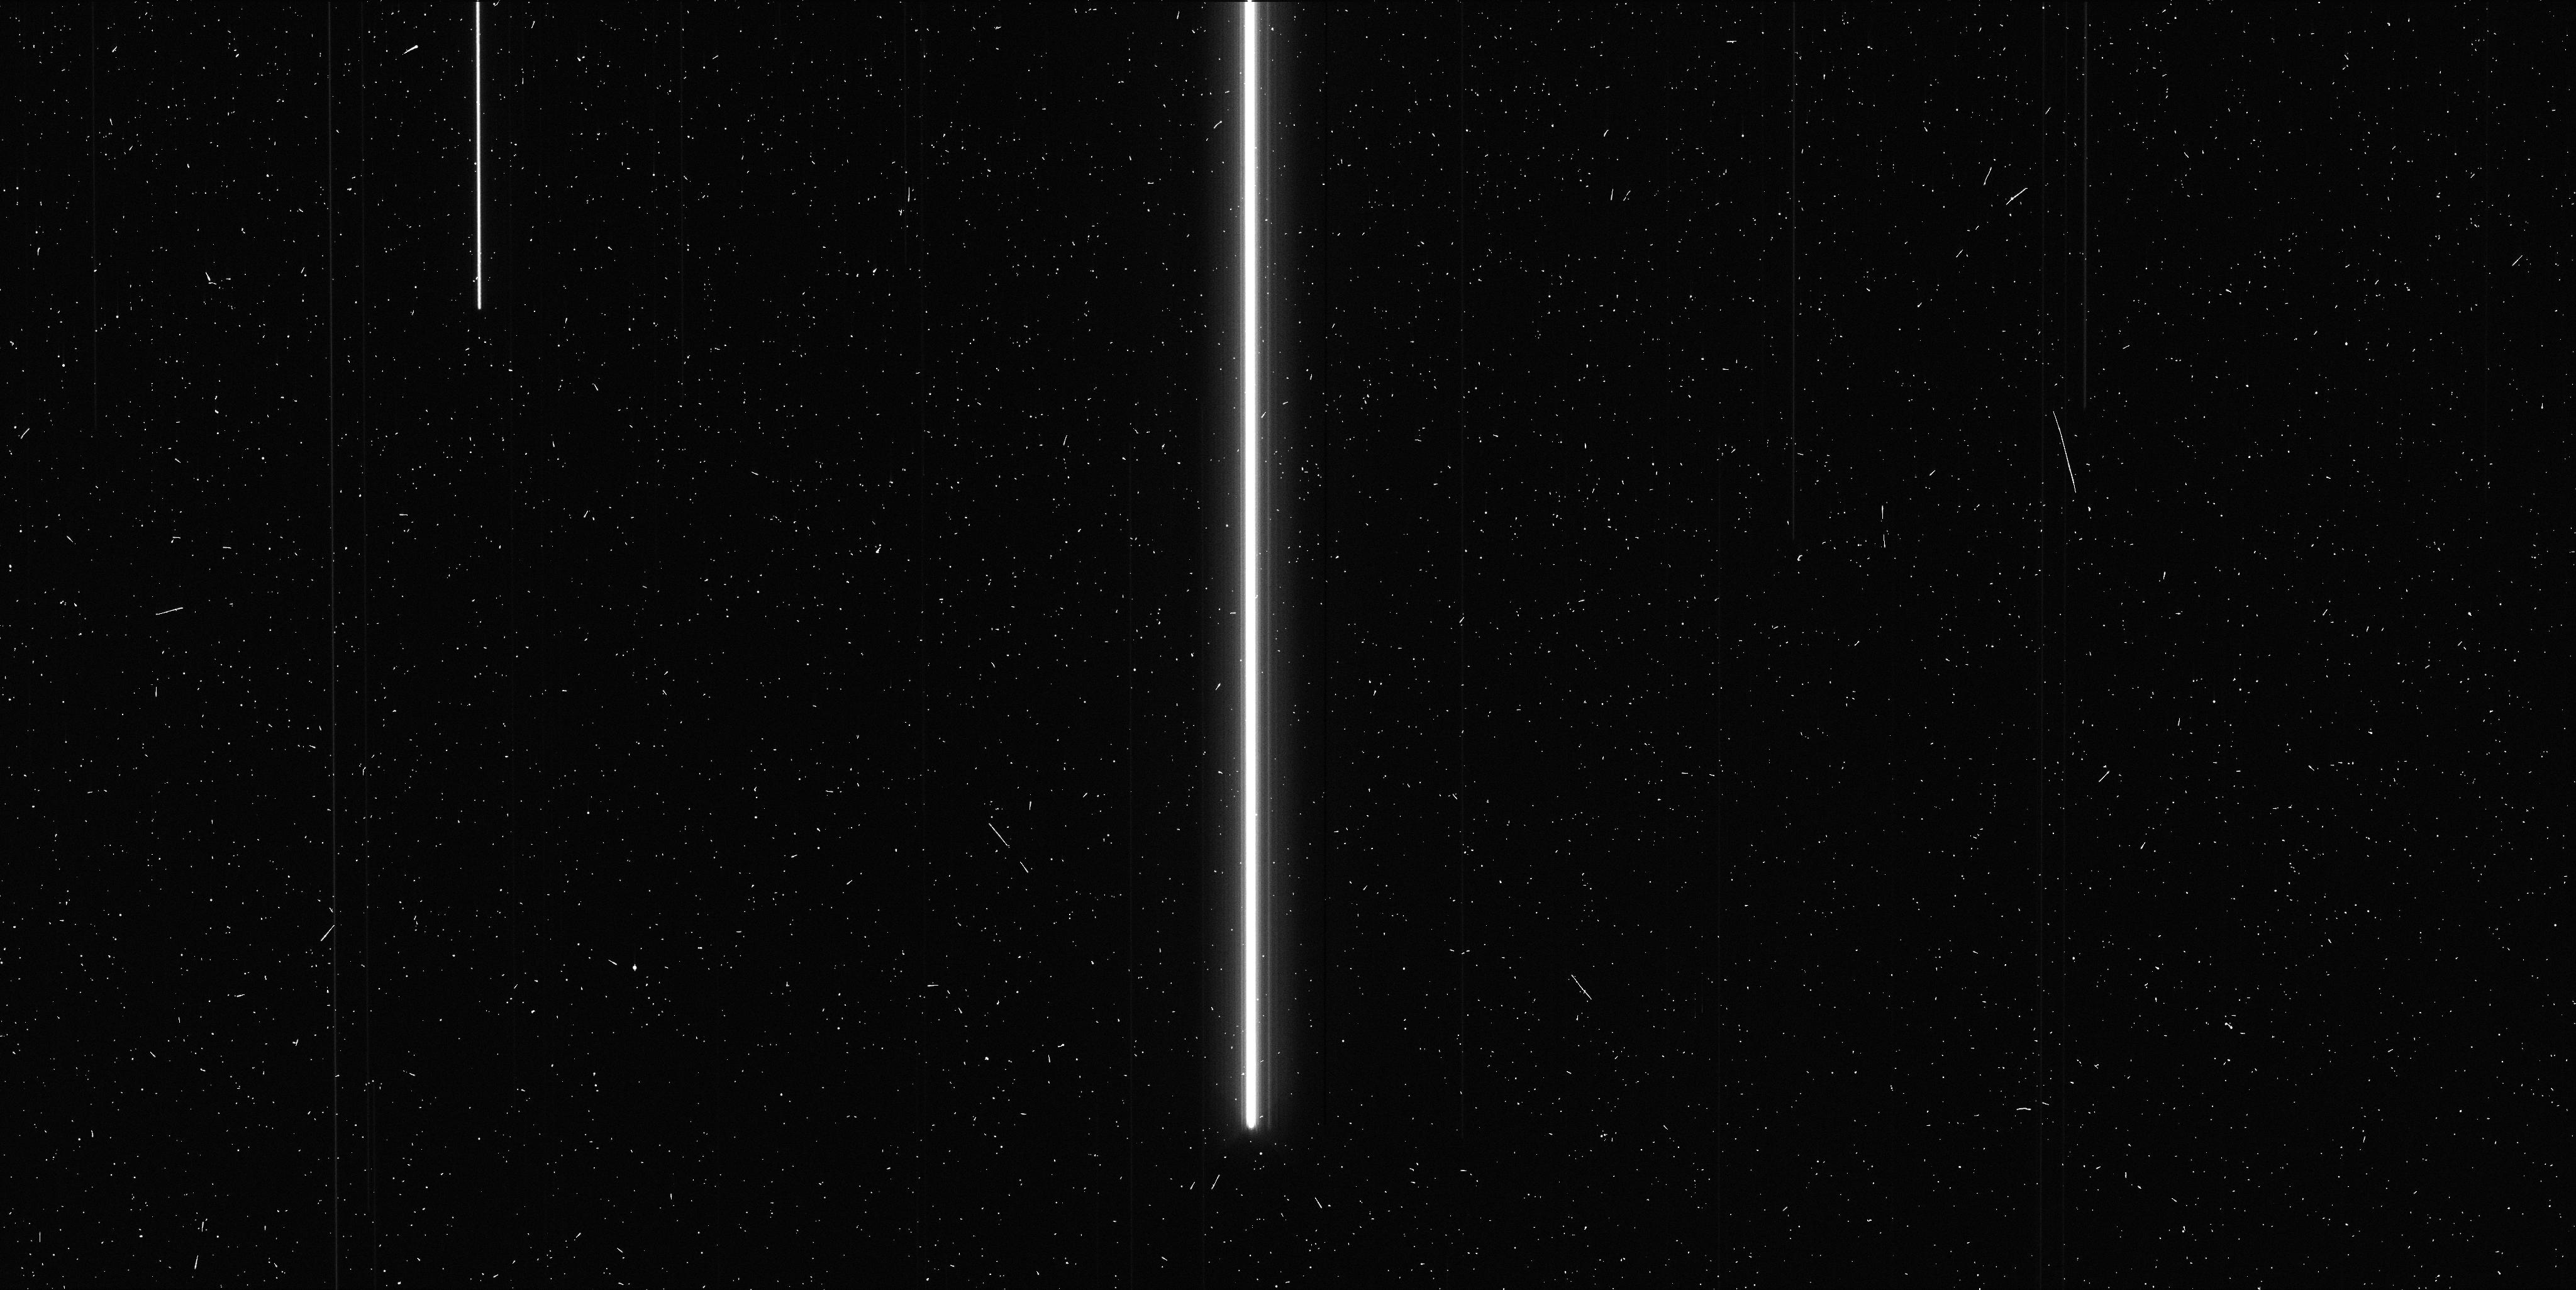
Target: V-RX-AUR
Instrument: WFC3/UVIS
Filter: F673N
Exposure: 6 min
Observation ID: ibtq22gzq

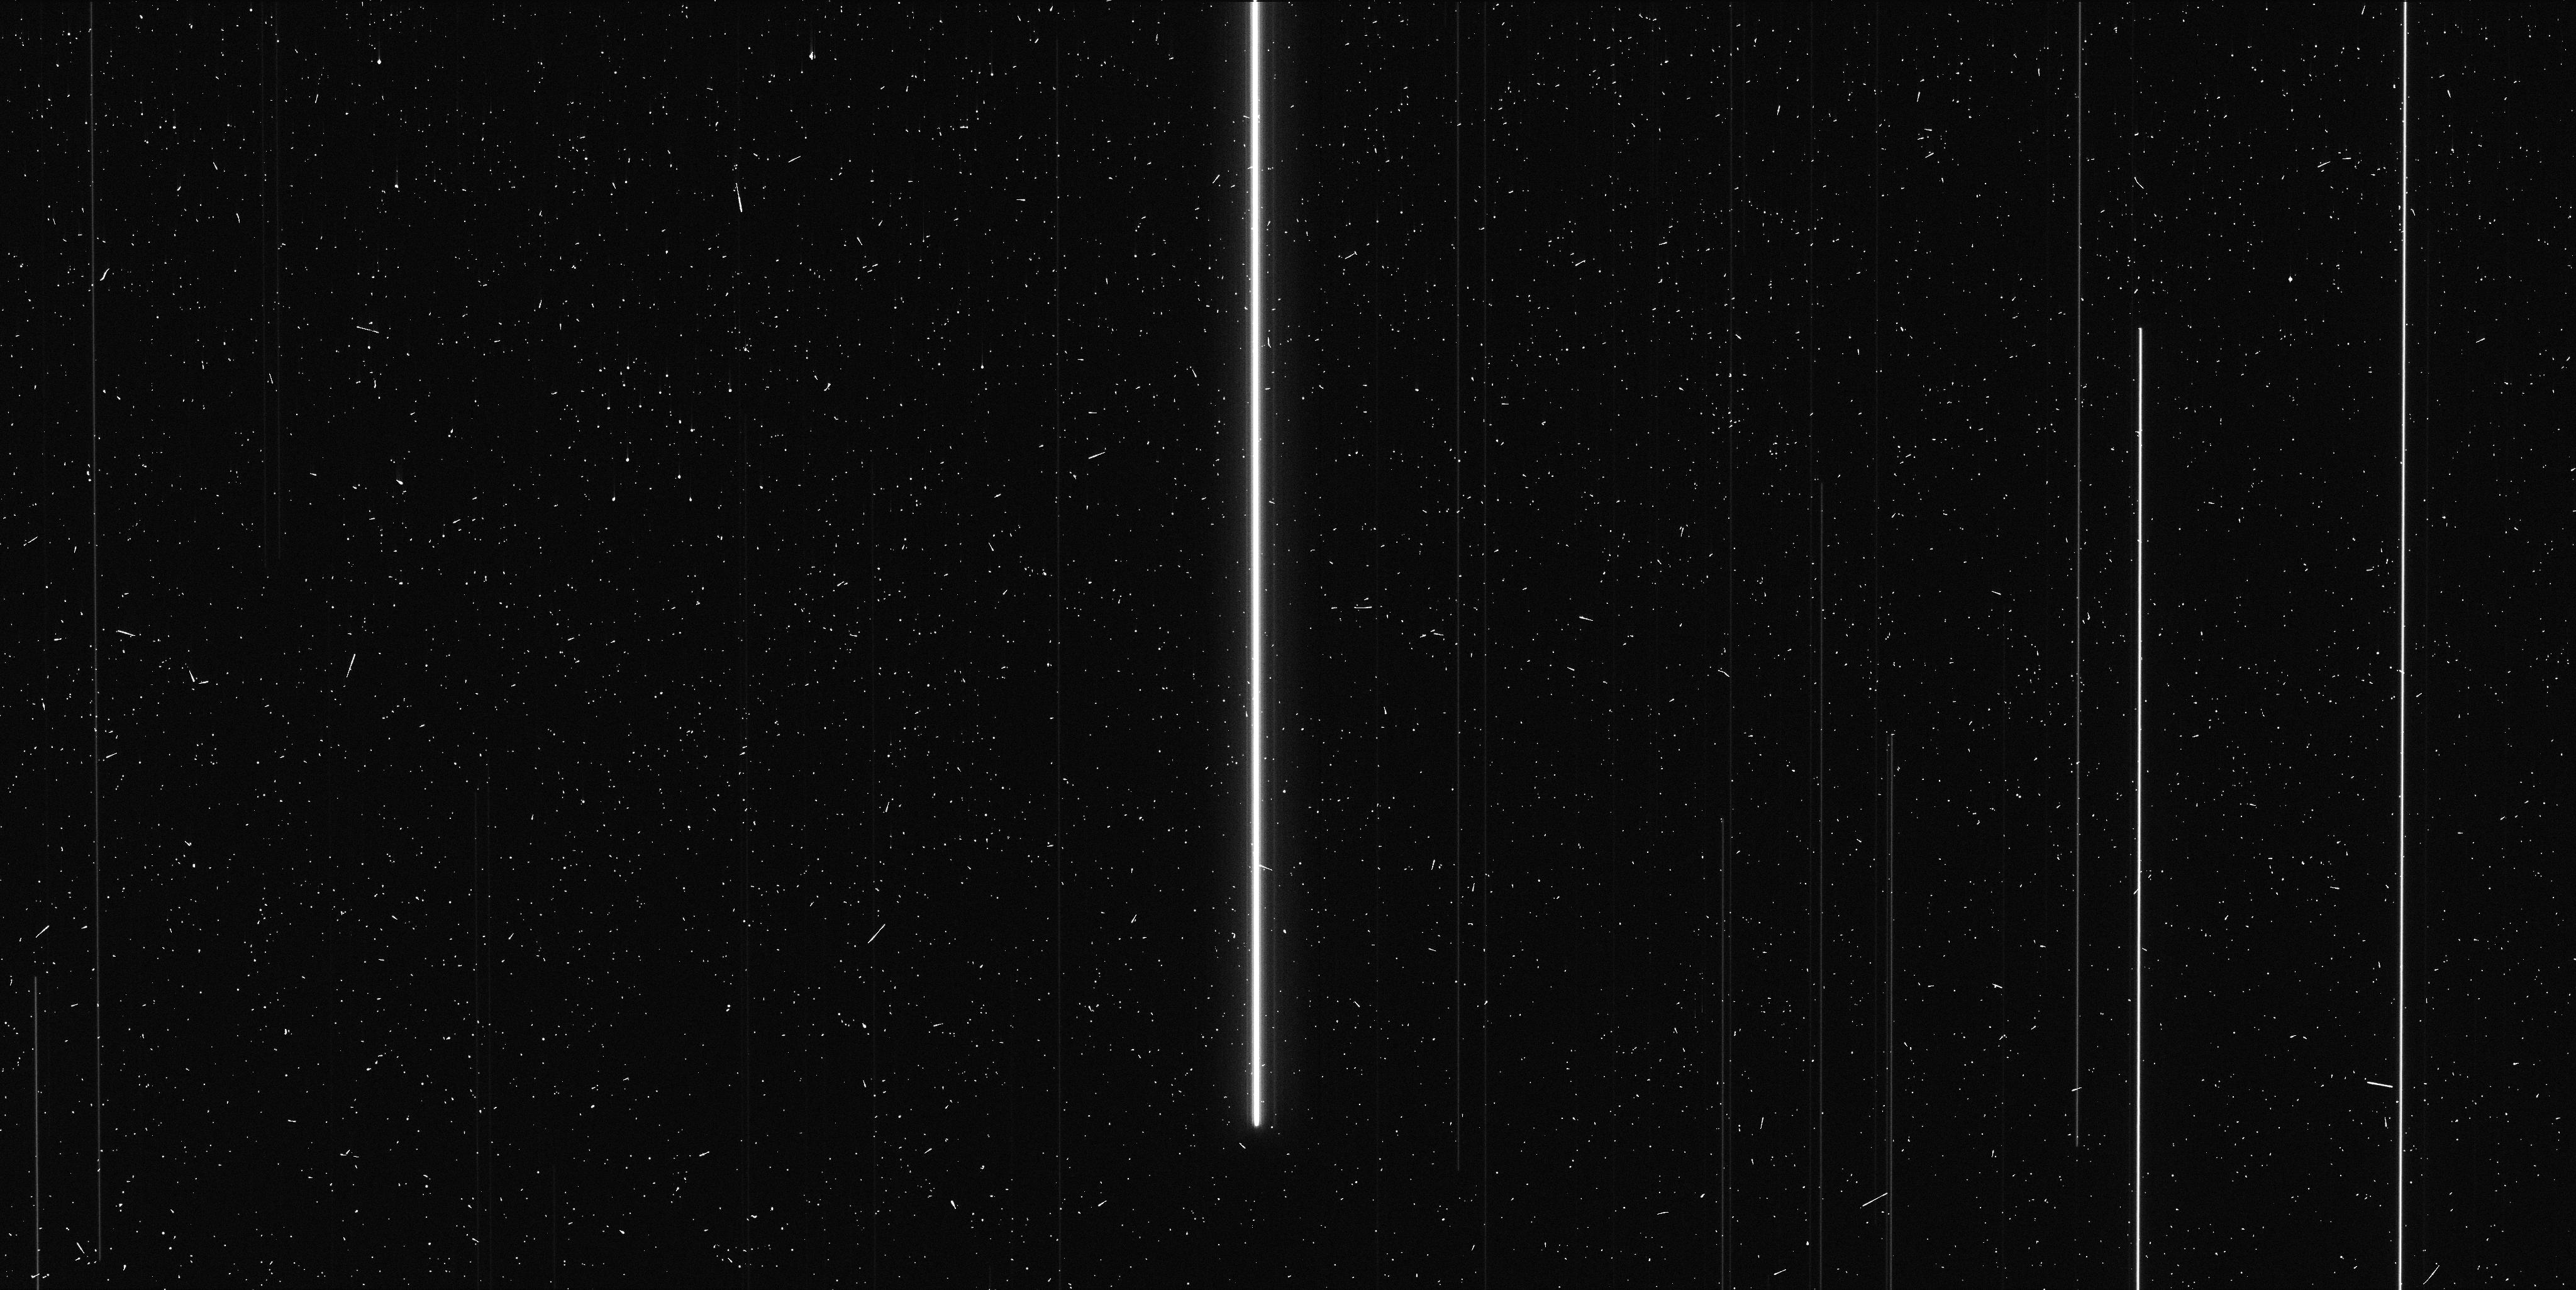
Target: V-SY-AUR
Instrument: WFC3/UVIS
Filter: F673N
Exposure: 6 min
Observation ID: ibtq21ghq

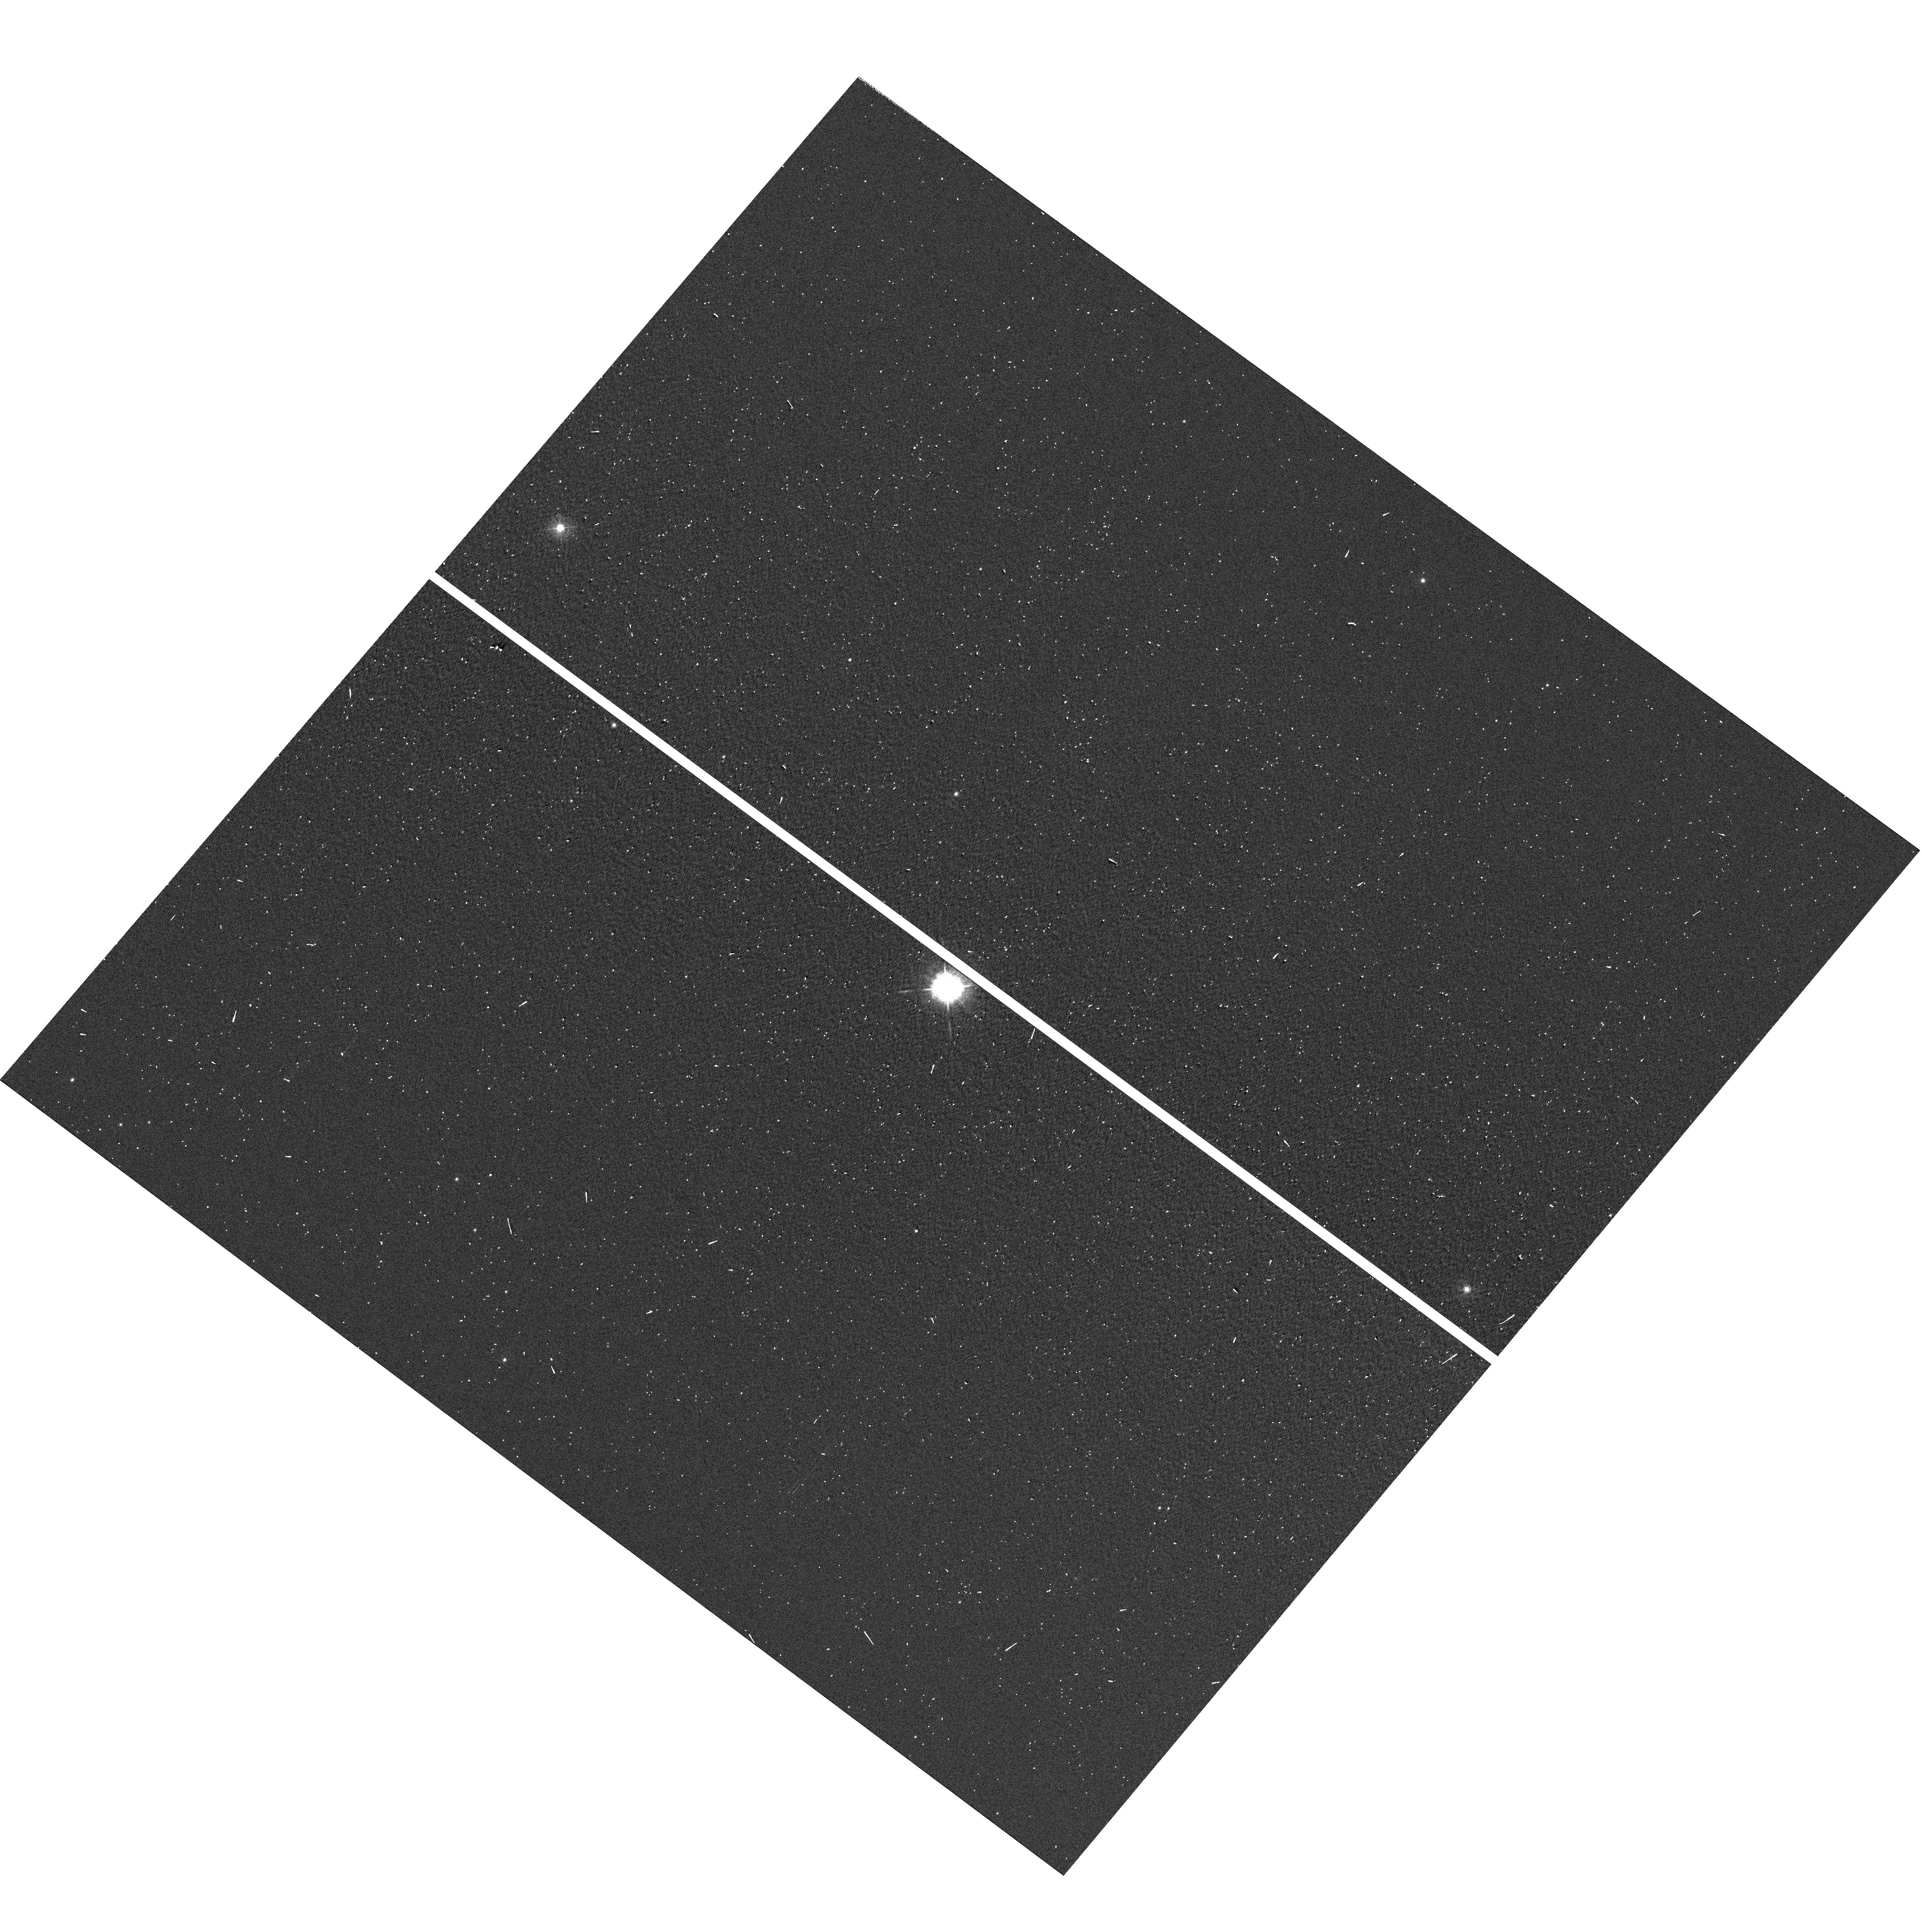
Target: V-SY-AUR
Instrument: WFC3/UVIS
Filter: F410M
Exposure: 1 min
Observation ID: hst_12679_24_wfc3_uvis_f410m_ibtq24

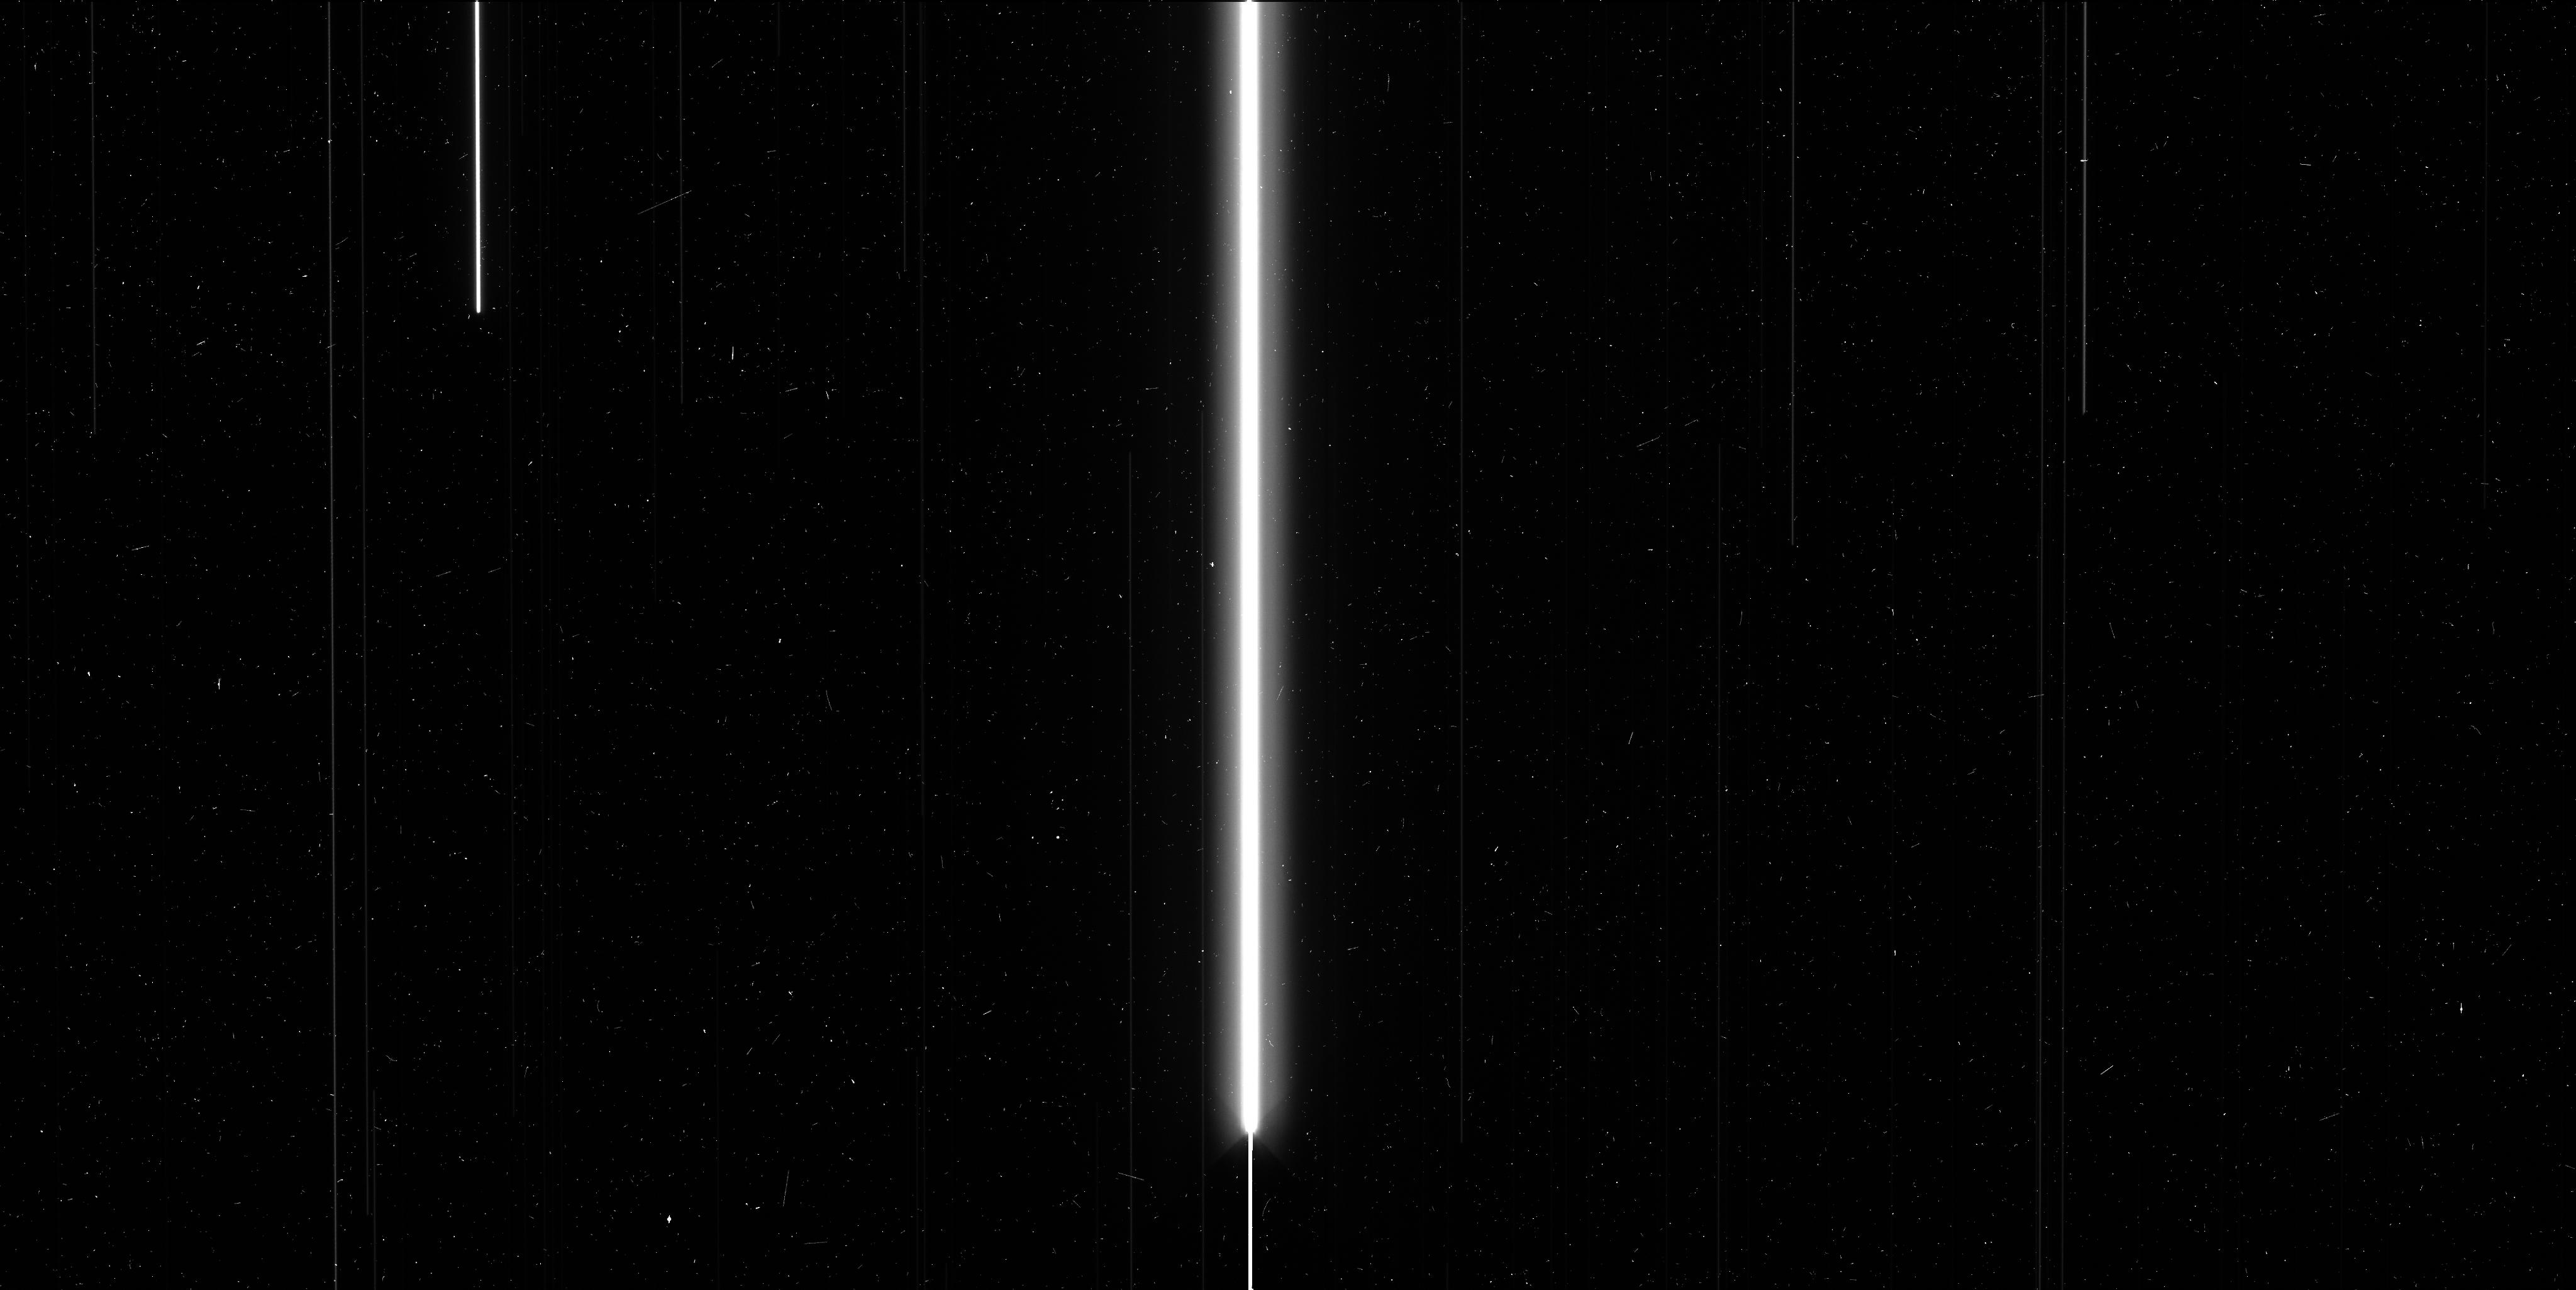
Target: V-RX-AUR
Instrument: WFC3/UVIS
Filter: F606W
Exposure: 8 min
Observation ID: ibtq22gxq

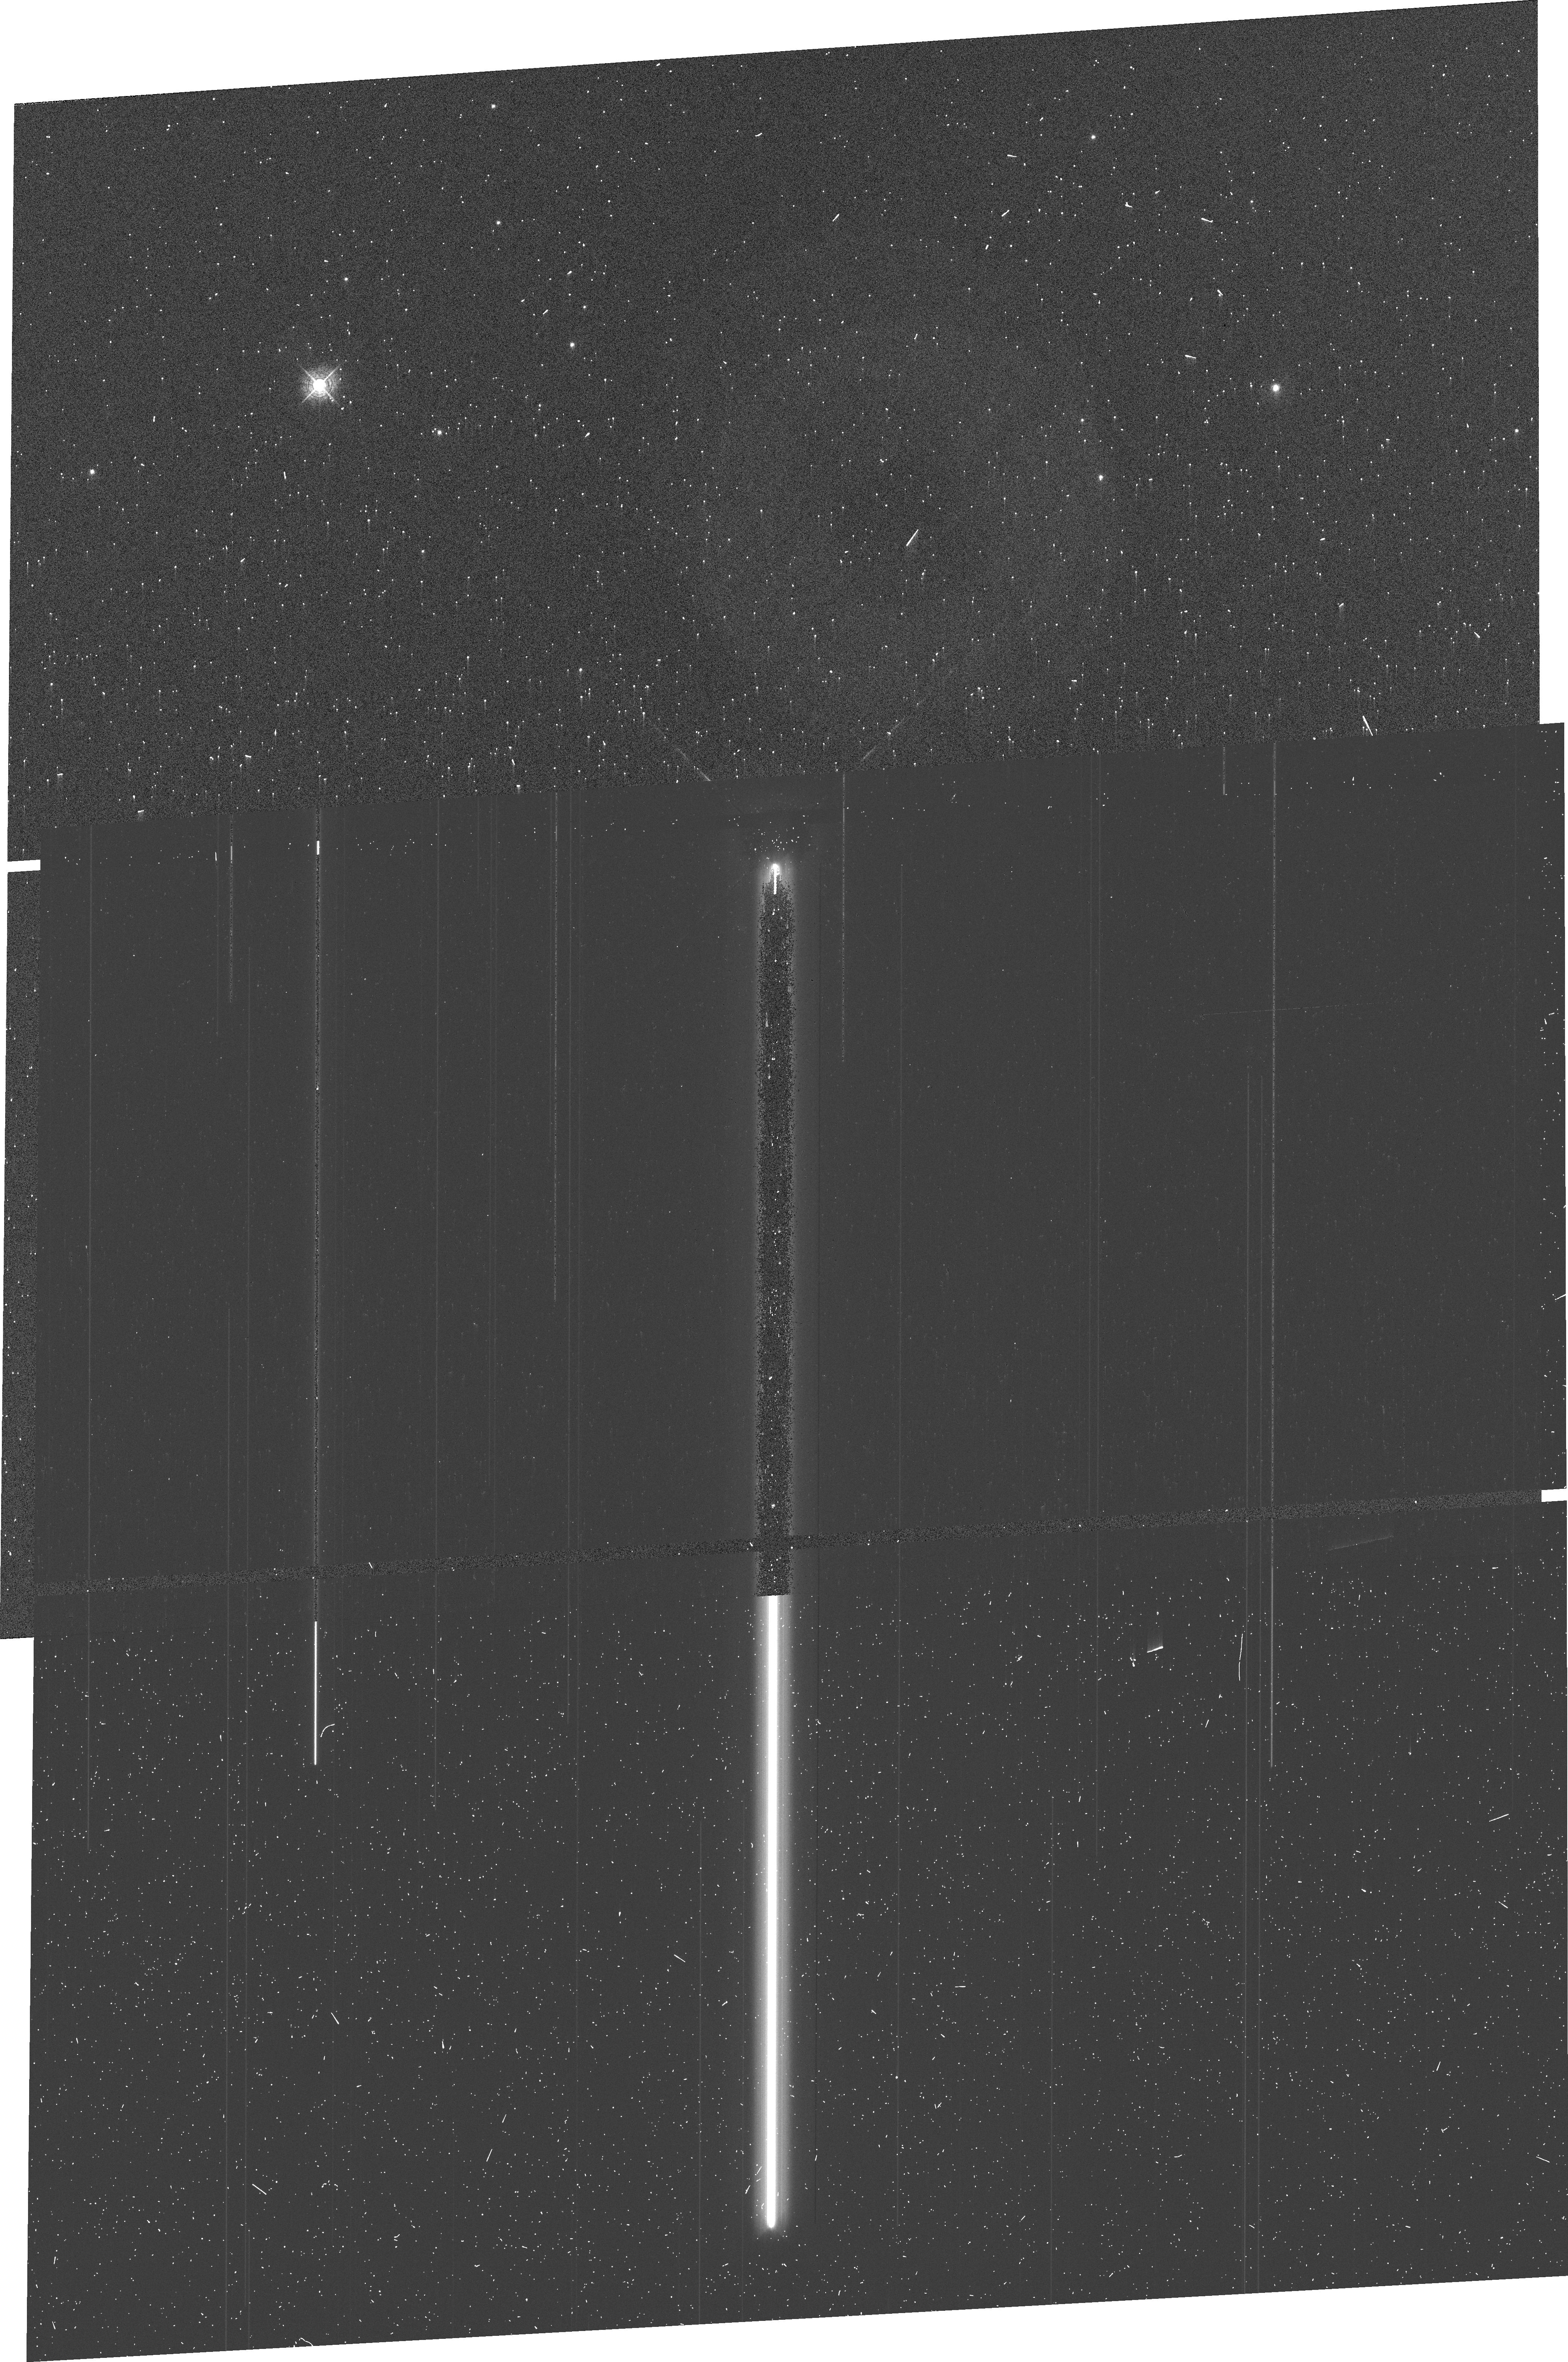
Target: V-RX-AUR
Instrument: WFC3/UVIS
Filter: F467M
Exposure: 7 min
Observation ID: ibtq22010

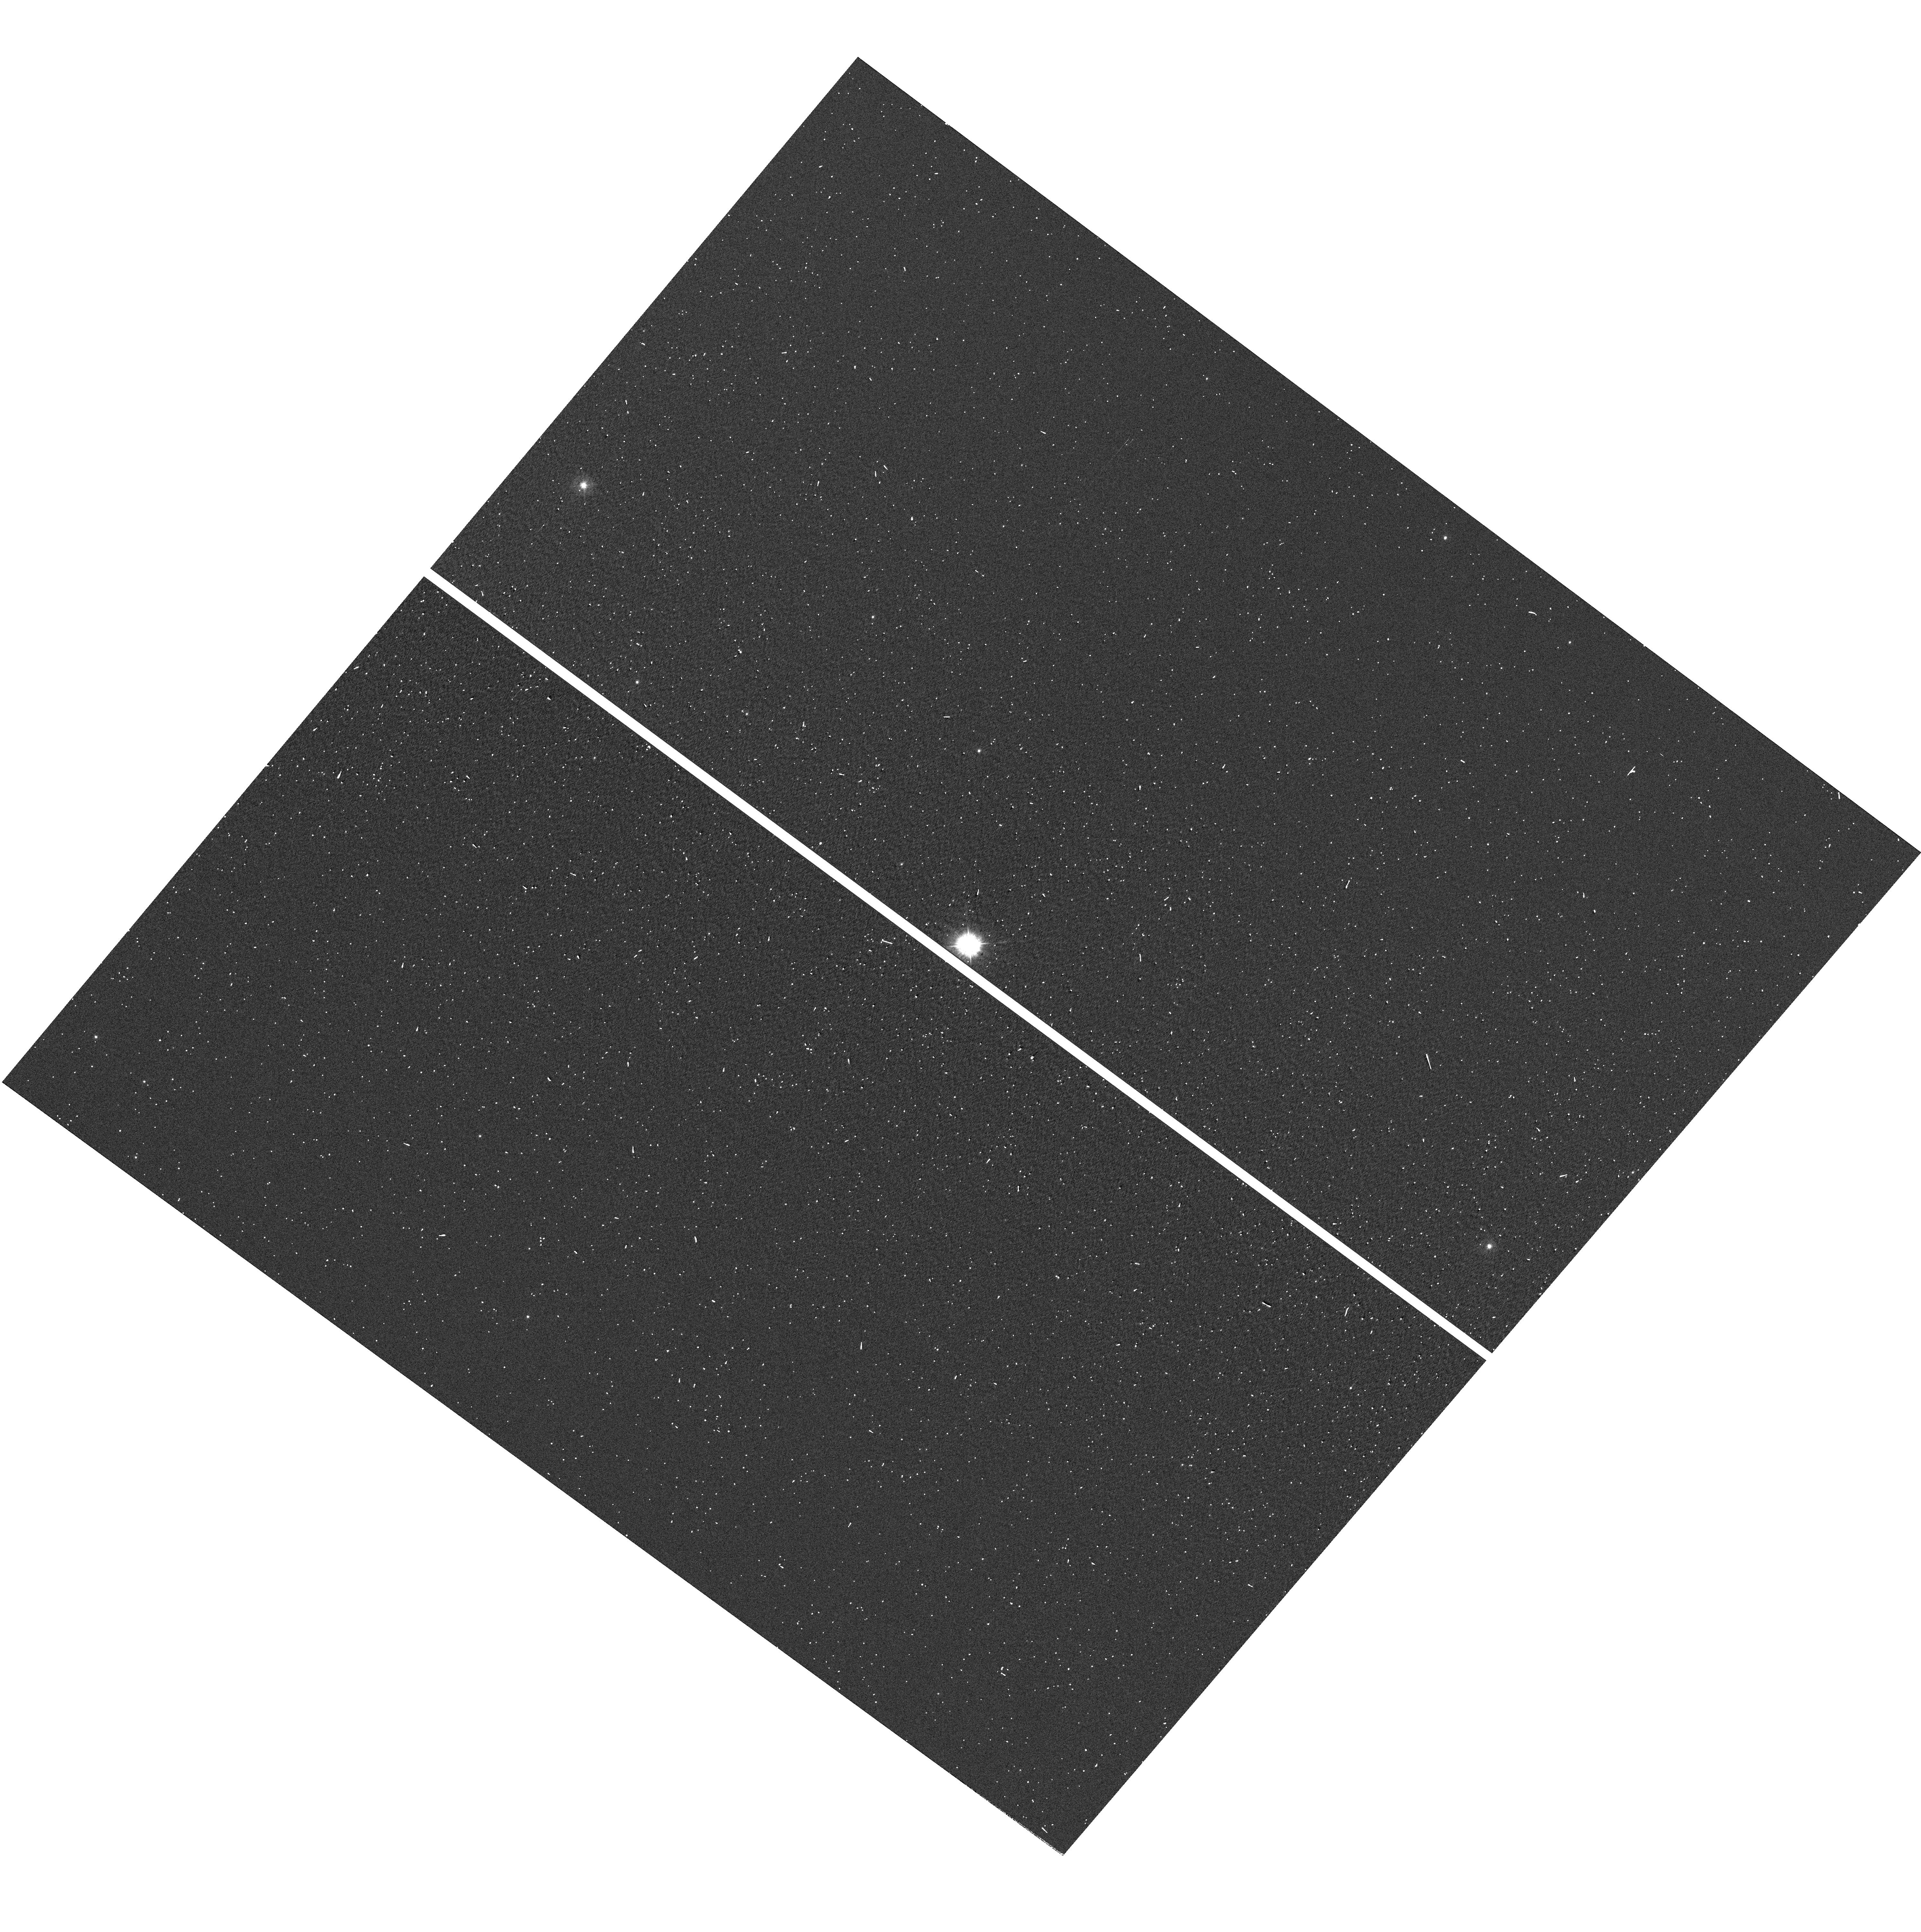
Target: V-SY-AUR
Instrument: WFC3/UVIS
Filter: F336W
Exposure: 1 min
Observation ID: hst_12679_21_wfc3_uvis_f336w_ibtq21

Luminosity-Distance Standards from Gaia and HST (PI: Riess, Adam)

The ESA astrometric space mission, Gaia, is poised to measure parallaxes of a billion Milky Way stars, revolutionizing our knowledge of the luminosity and distance scales of every stellar type. Twenty-five of these billion sources are invaluable; nearby, long period classical Cepheids whose 1% to 3% parallax measurements from Gaia can solidify the distance scale beyond the Milky Way and the Hubble constant to better than 1% precision. The missing component to achieving this goal is a precise photometric cross-calibration between these bright Milky Way Cepheids with 4<m(H)<8 and those observed with HST in galaxies at distances of tens of megaparsecs. While temporal variations in the ground-based near-IR system due to atmospheric water and OH prohibit such precise cross-calibration between the ground and HST photometric systems, it can now be done directly with HST. We propose to observe 25 of the nearest Milky Way Cepheids with WFC3 using modes recently devised to accomodate very bright targets such as Vega. Our goal is to retain and transfer the precision of the distance scale measured with Gaia to distances only measurable by HST. Undertaking this calibration now will secure this invaluable enhancement to HST|*|s enormous archive of over a thousand orbits of data on the distance scale, open a new path for the scientific use of these modes by future GOs and inform planning of their future use with JWST.